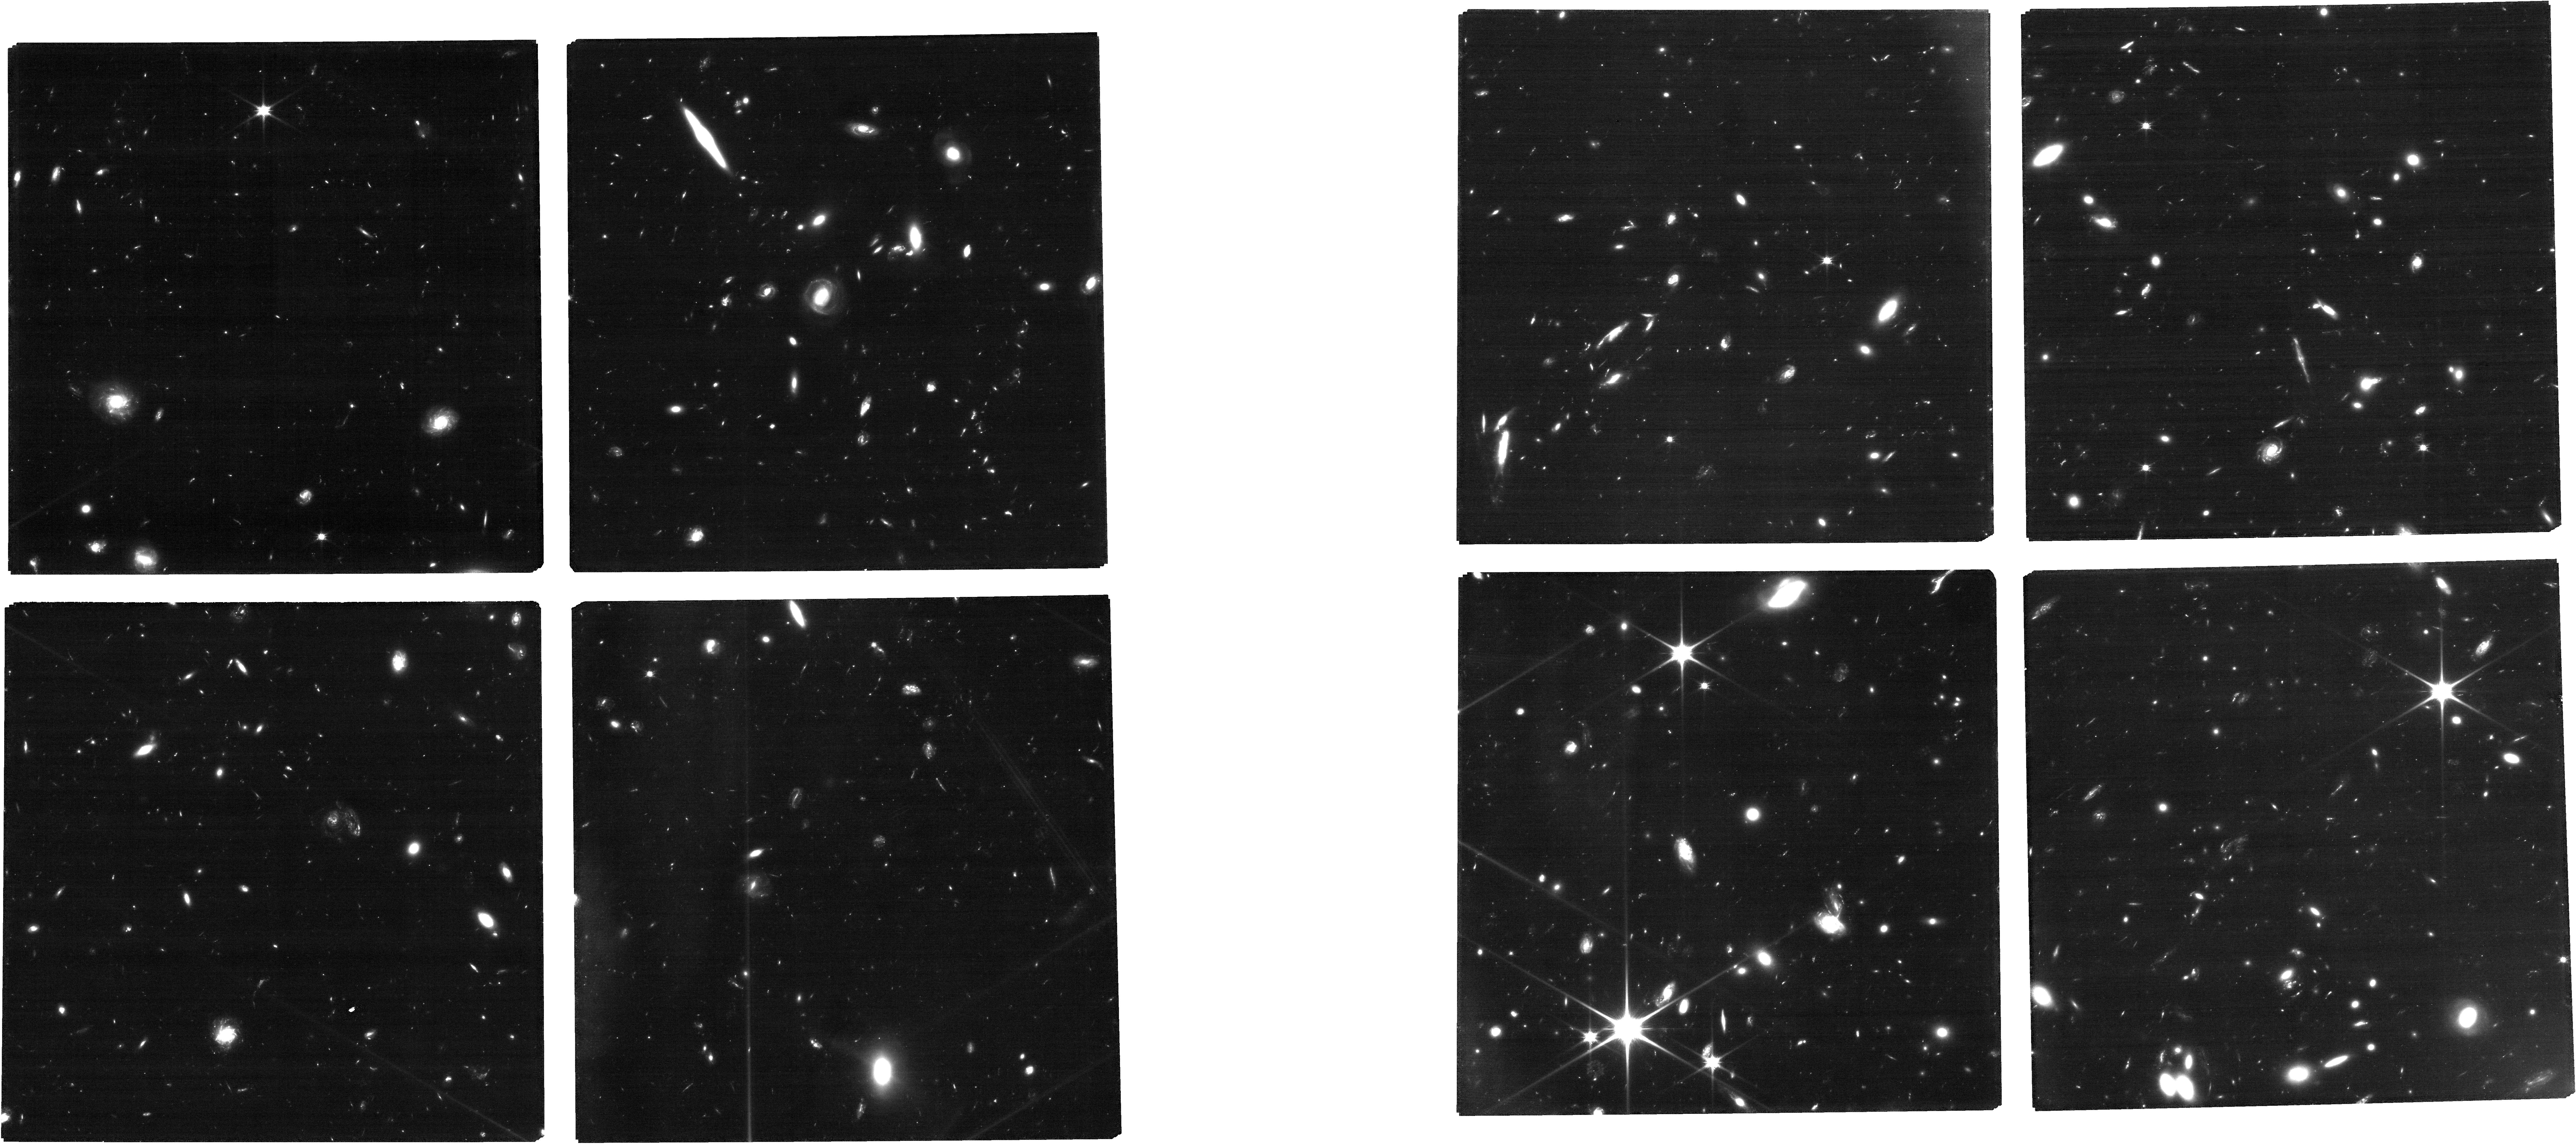
Target: ABELL2744
Instrument: NIRCAM
Filter: F090W
Exposure: 3.3 h
Observation ID: jw01324-o007_t001_nircam_clear-f090w

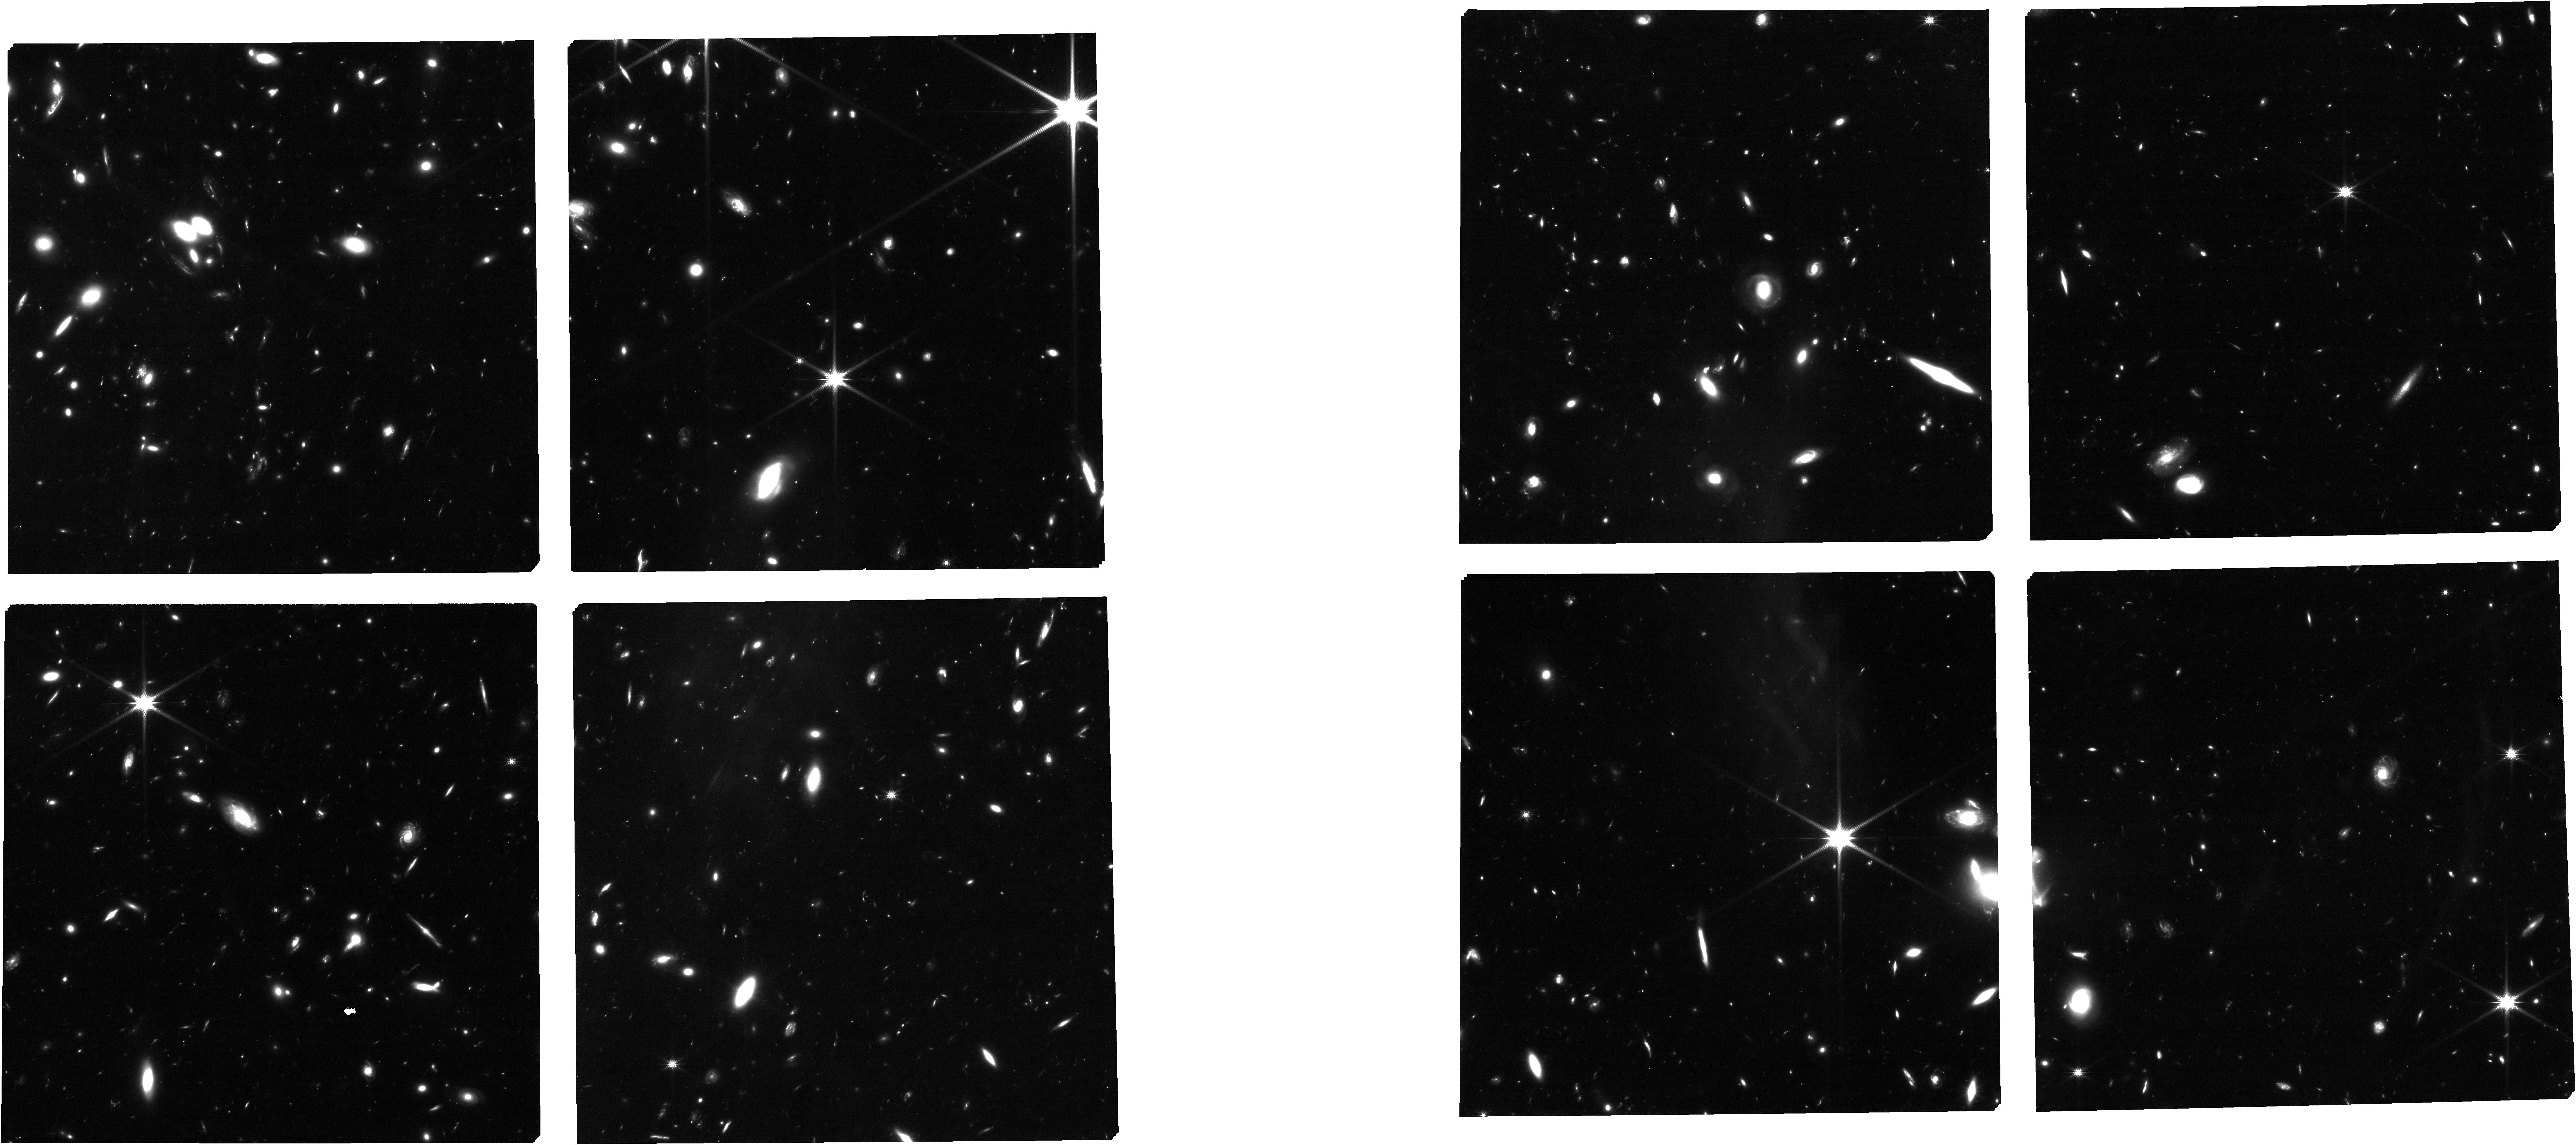
Target: MPTCAT092722
Instrument: NIRCAM
Filter: F150W
Exposure: 2.3 h
Observation ID: jw01324-o006_t002_nircam_clear-f150w

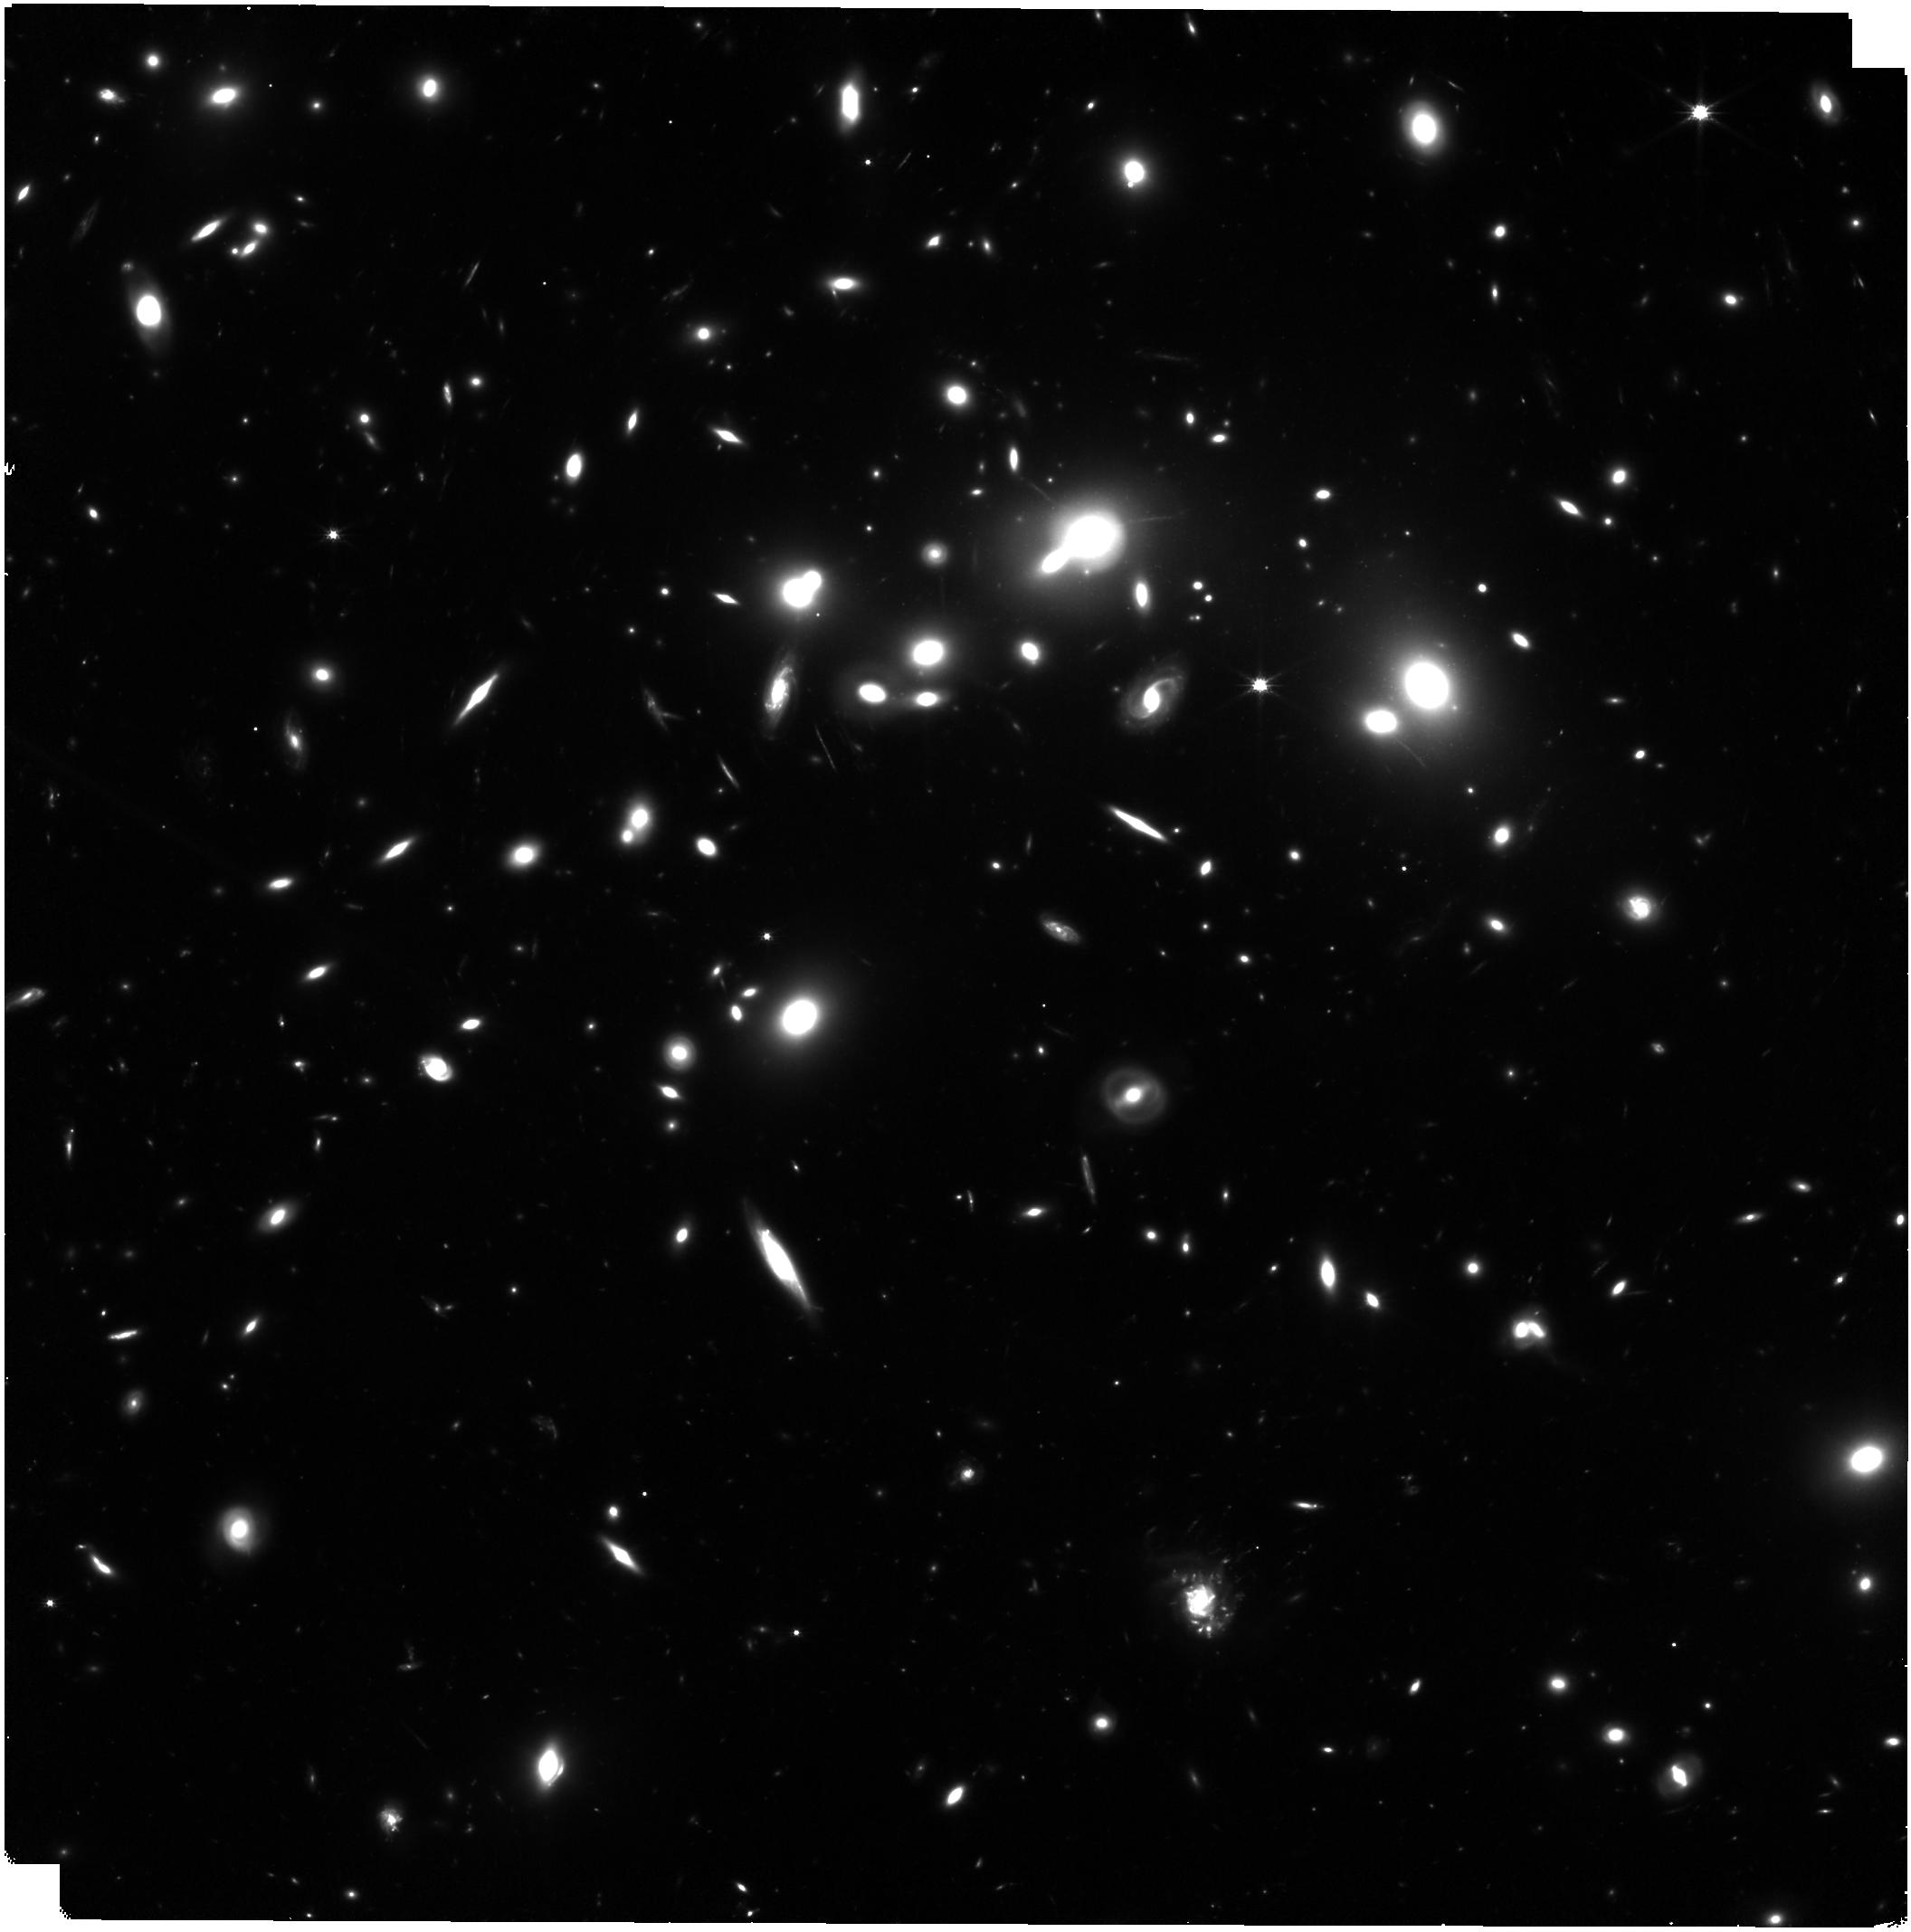
Target: ABELL2744
Instrument: NIRISS
Filter: CLEAR+F150W
Exposure: 46 min
Observation ID: jw01324-o007_t001_niriss_clear-f150w

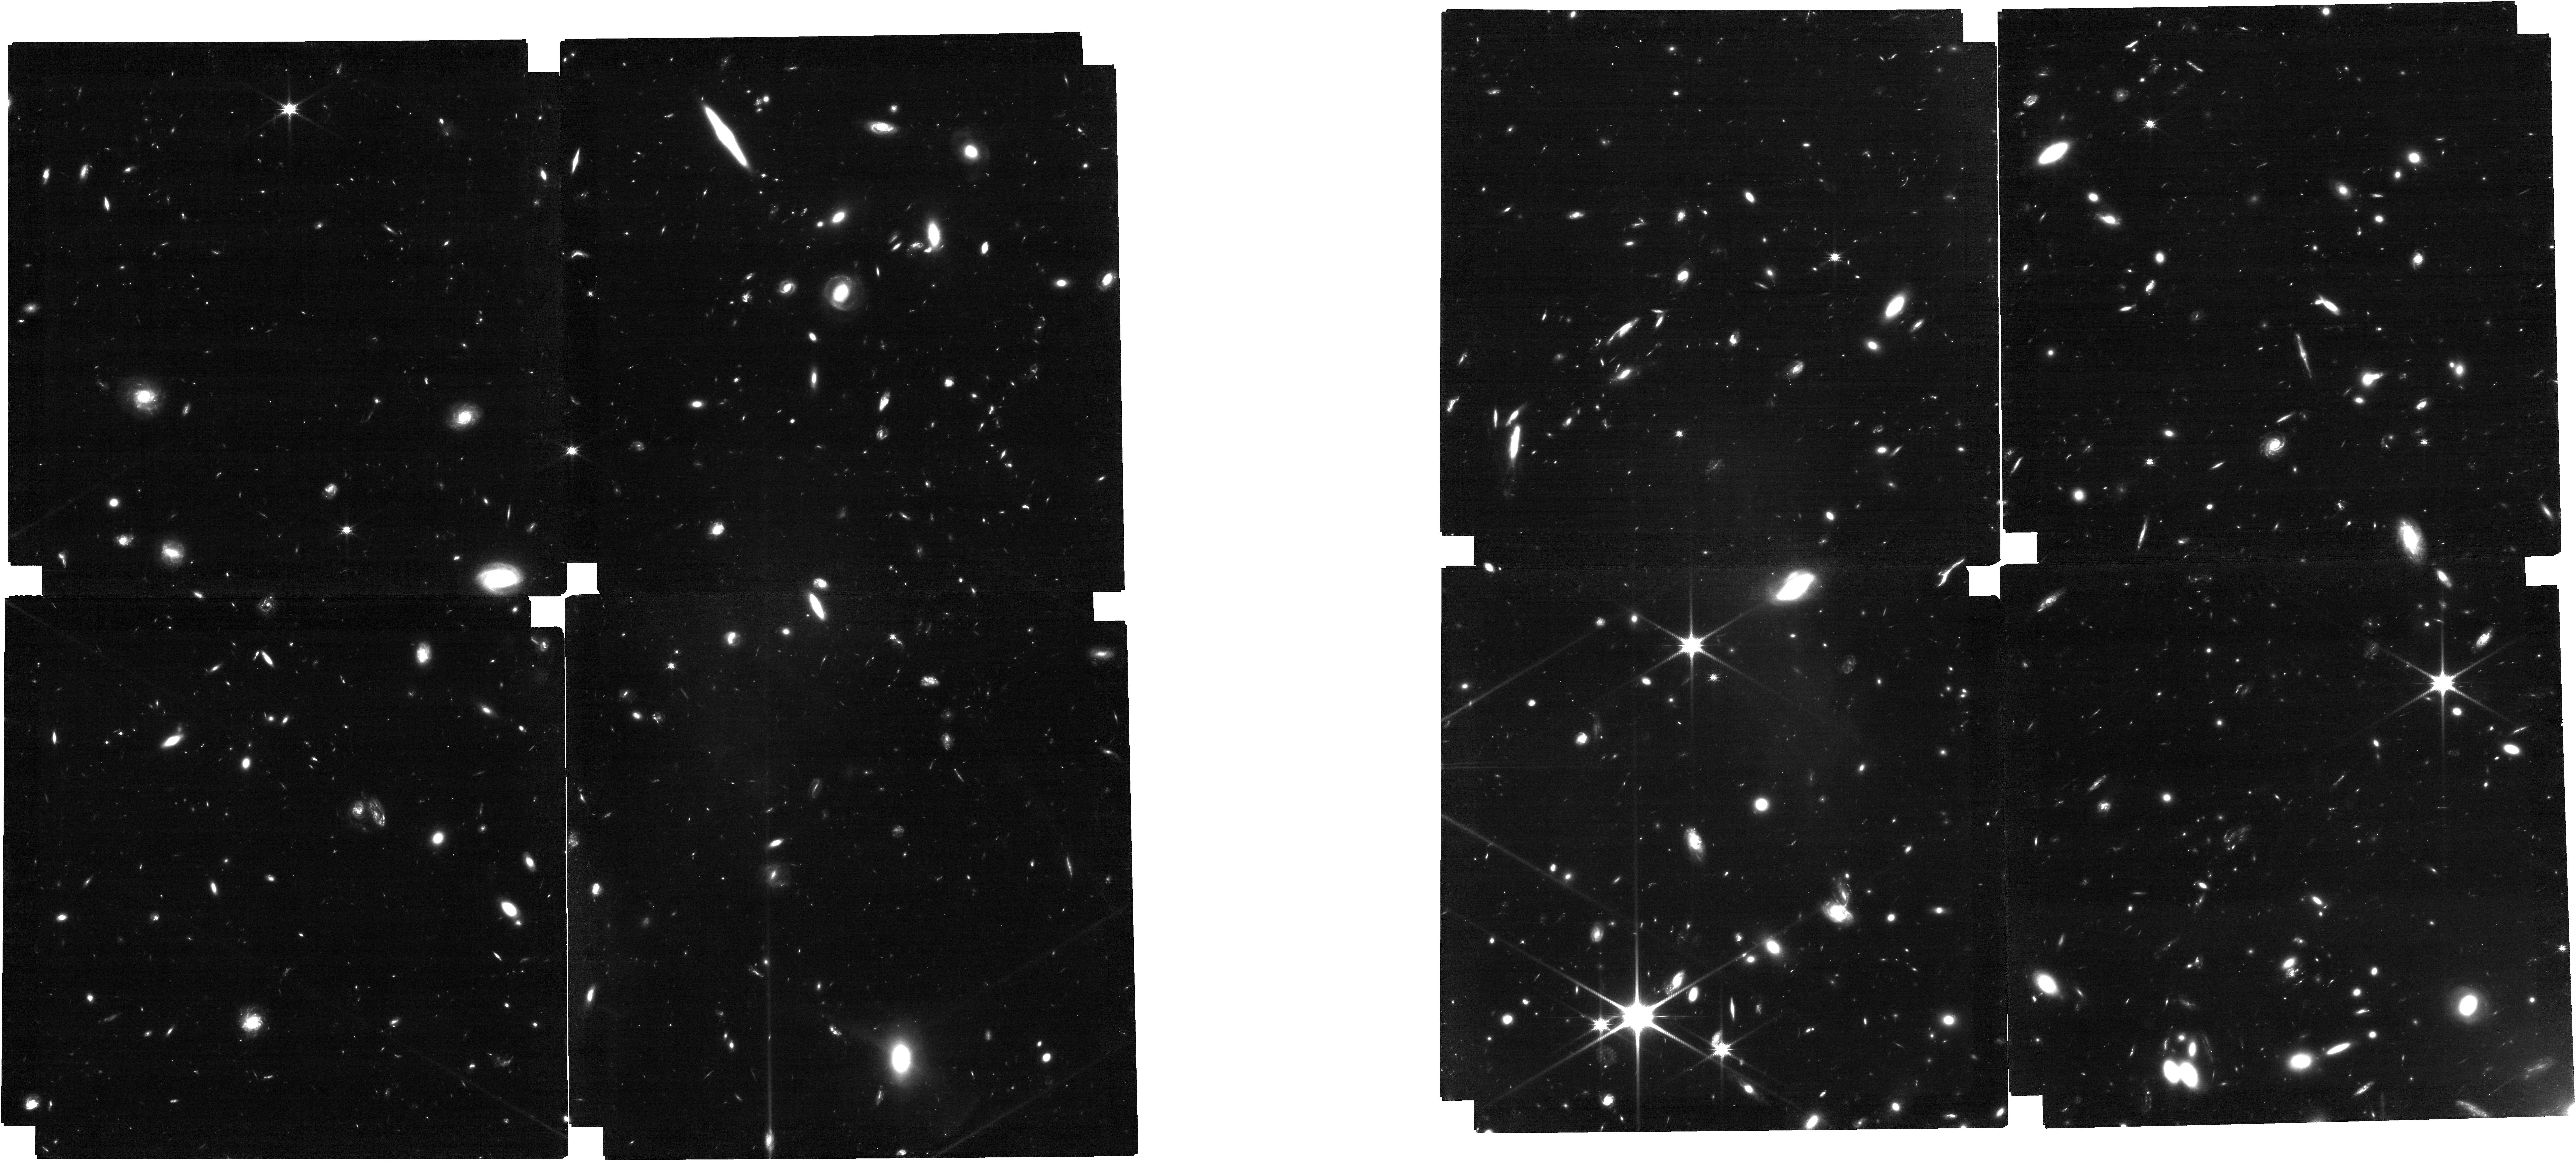
Target: ABELL2744
Instrument: NIRCAM
Filter: F115W
Exposure: 3.3 h
Observation ID: jw01324-o007_t001_nircam_clear-f115w

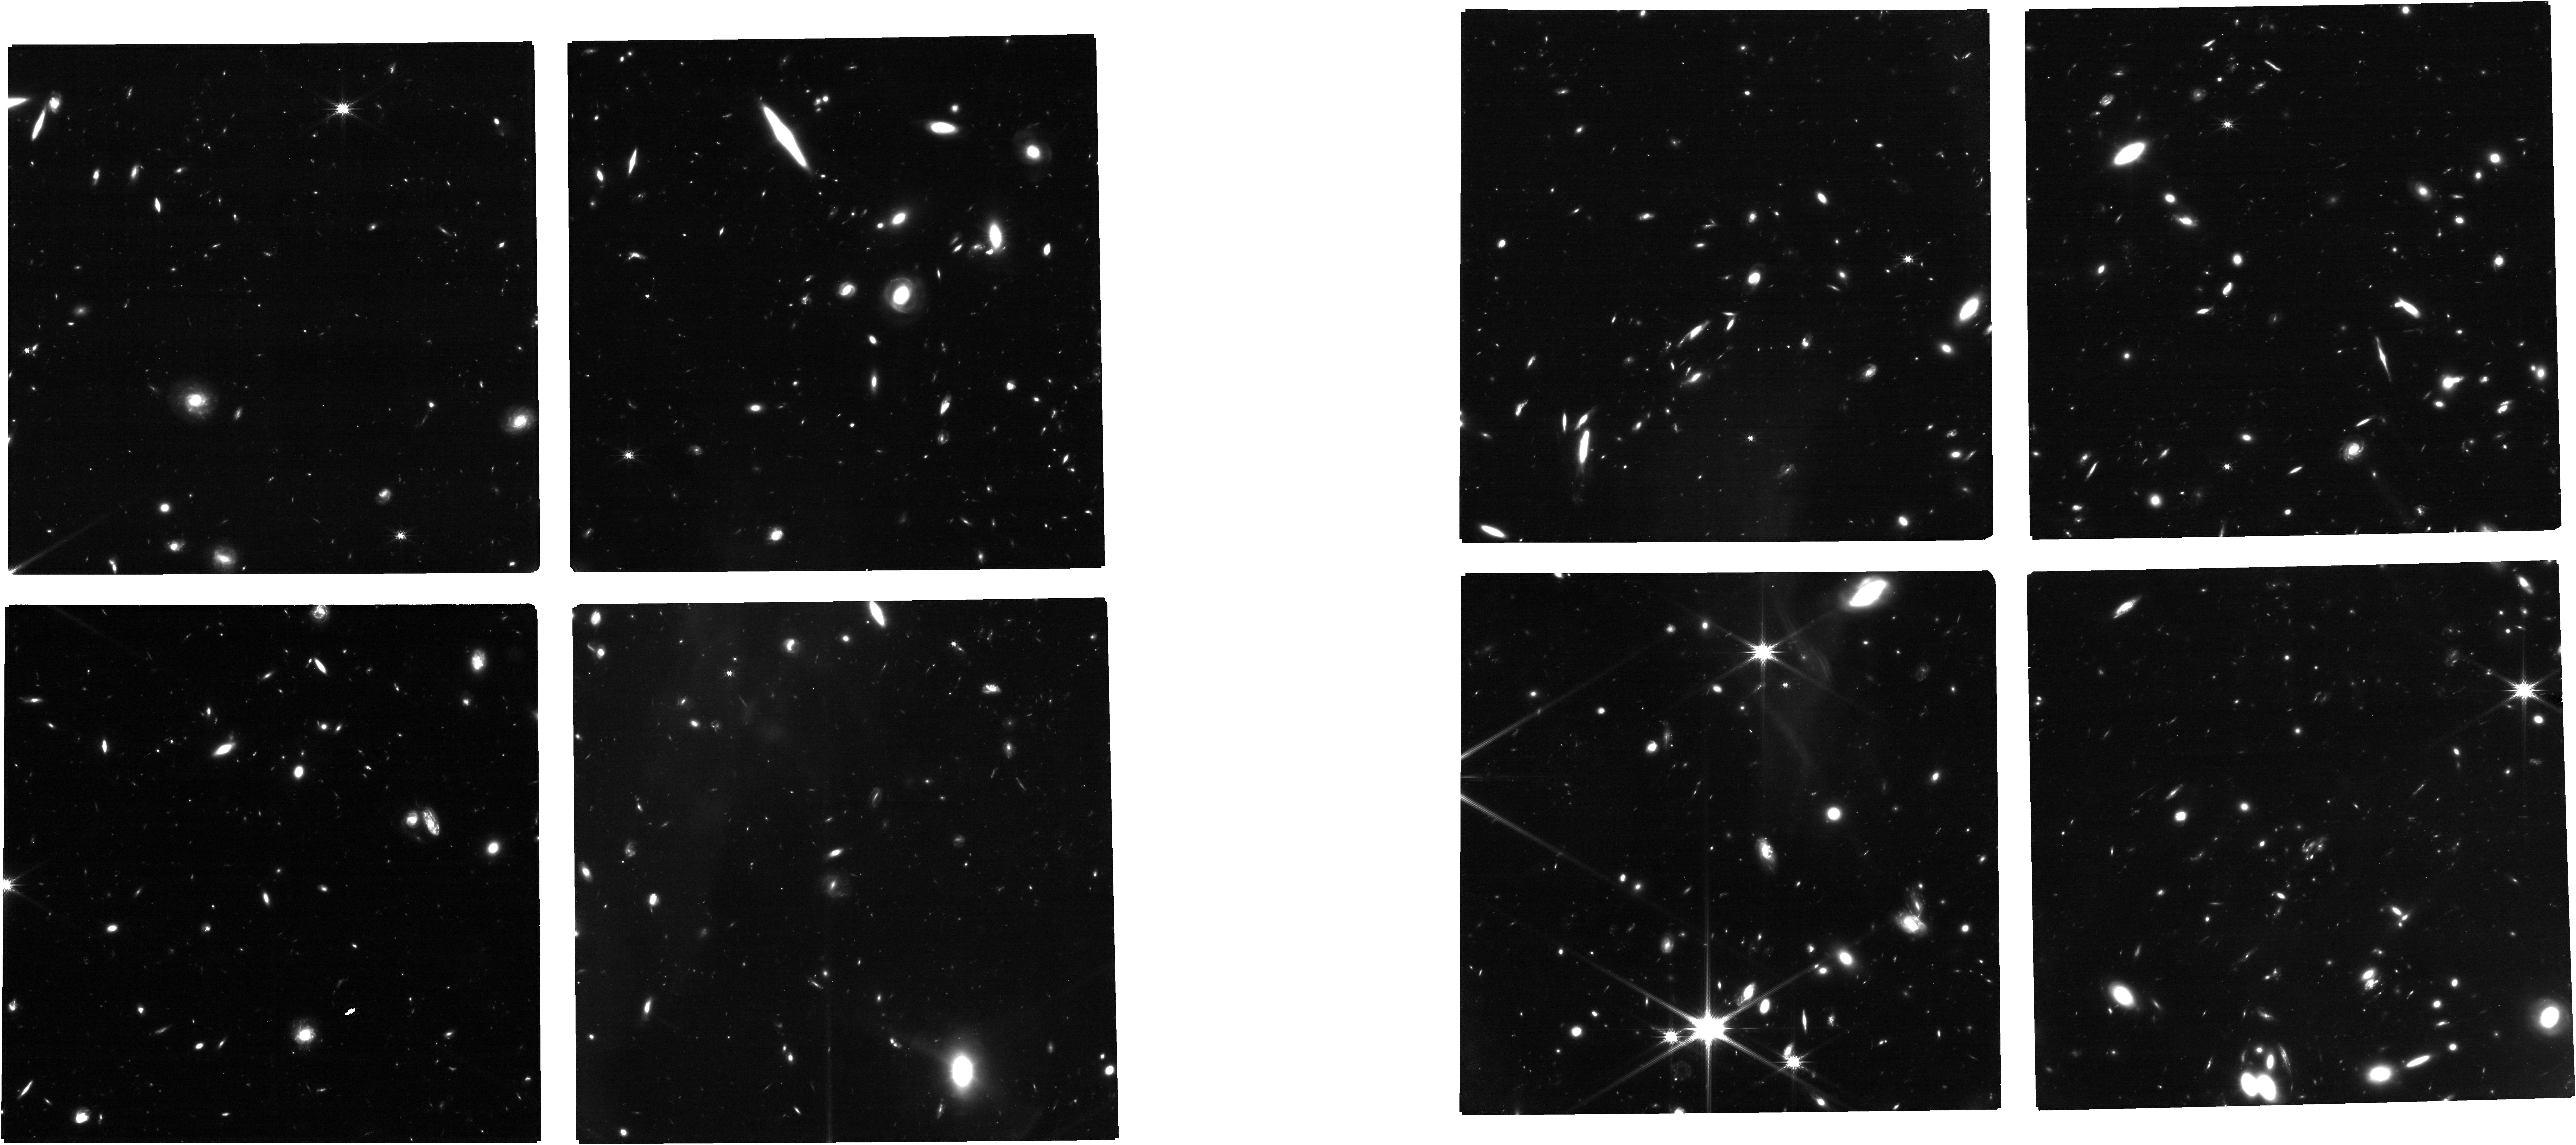
Target: ABELL2744
Instrument: NIRCAM
Filter: F200W
Exposure: 1.5 h
Observation ID: jw01324-o001_t001_nircam_clear-f200w

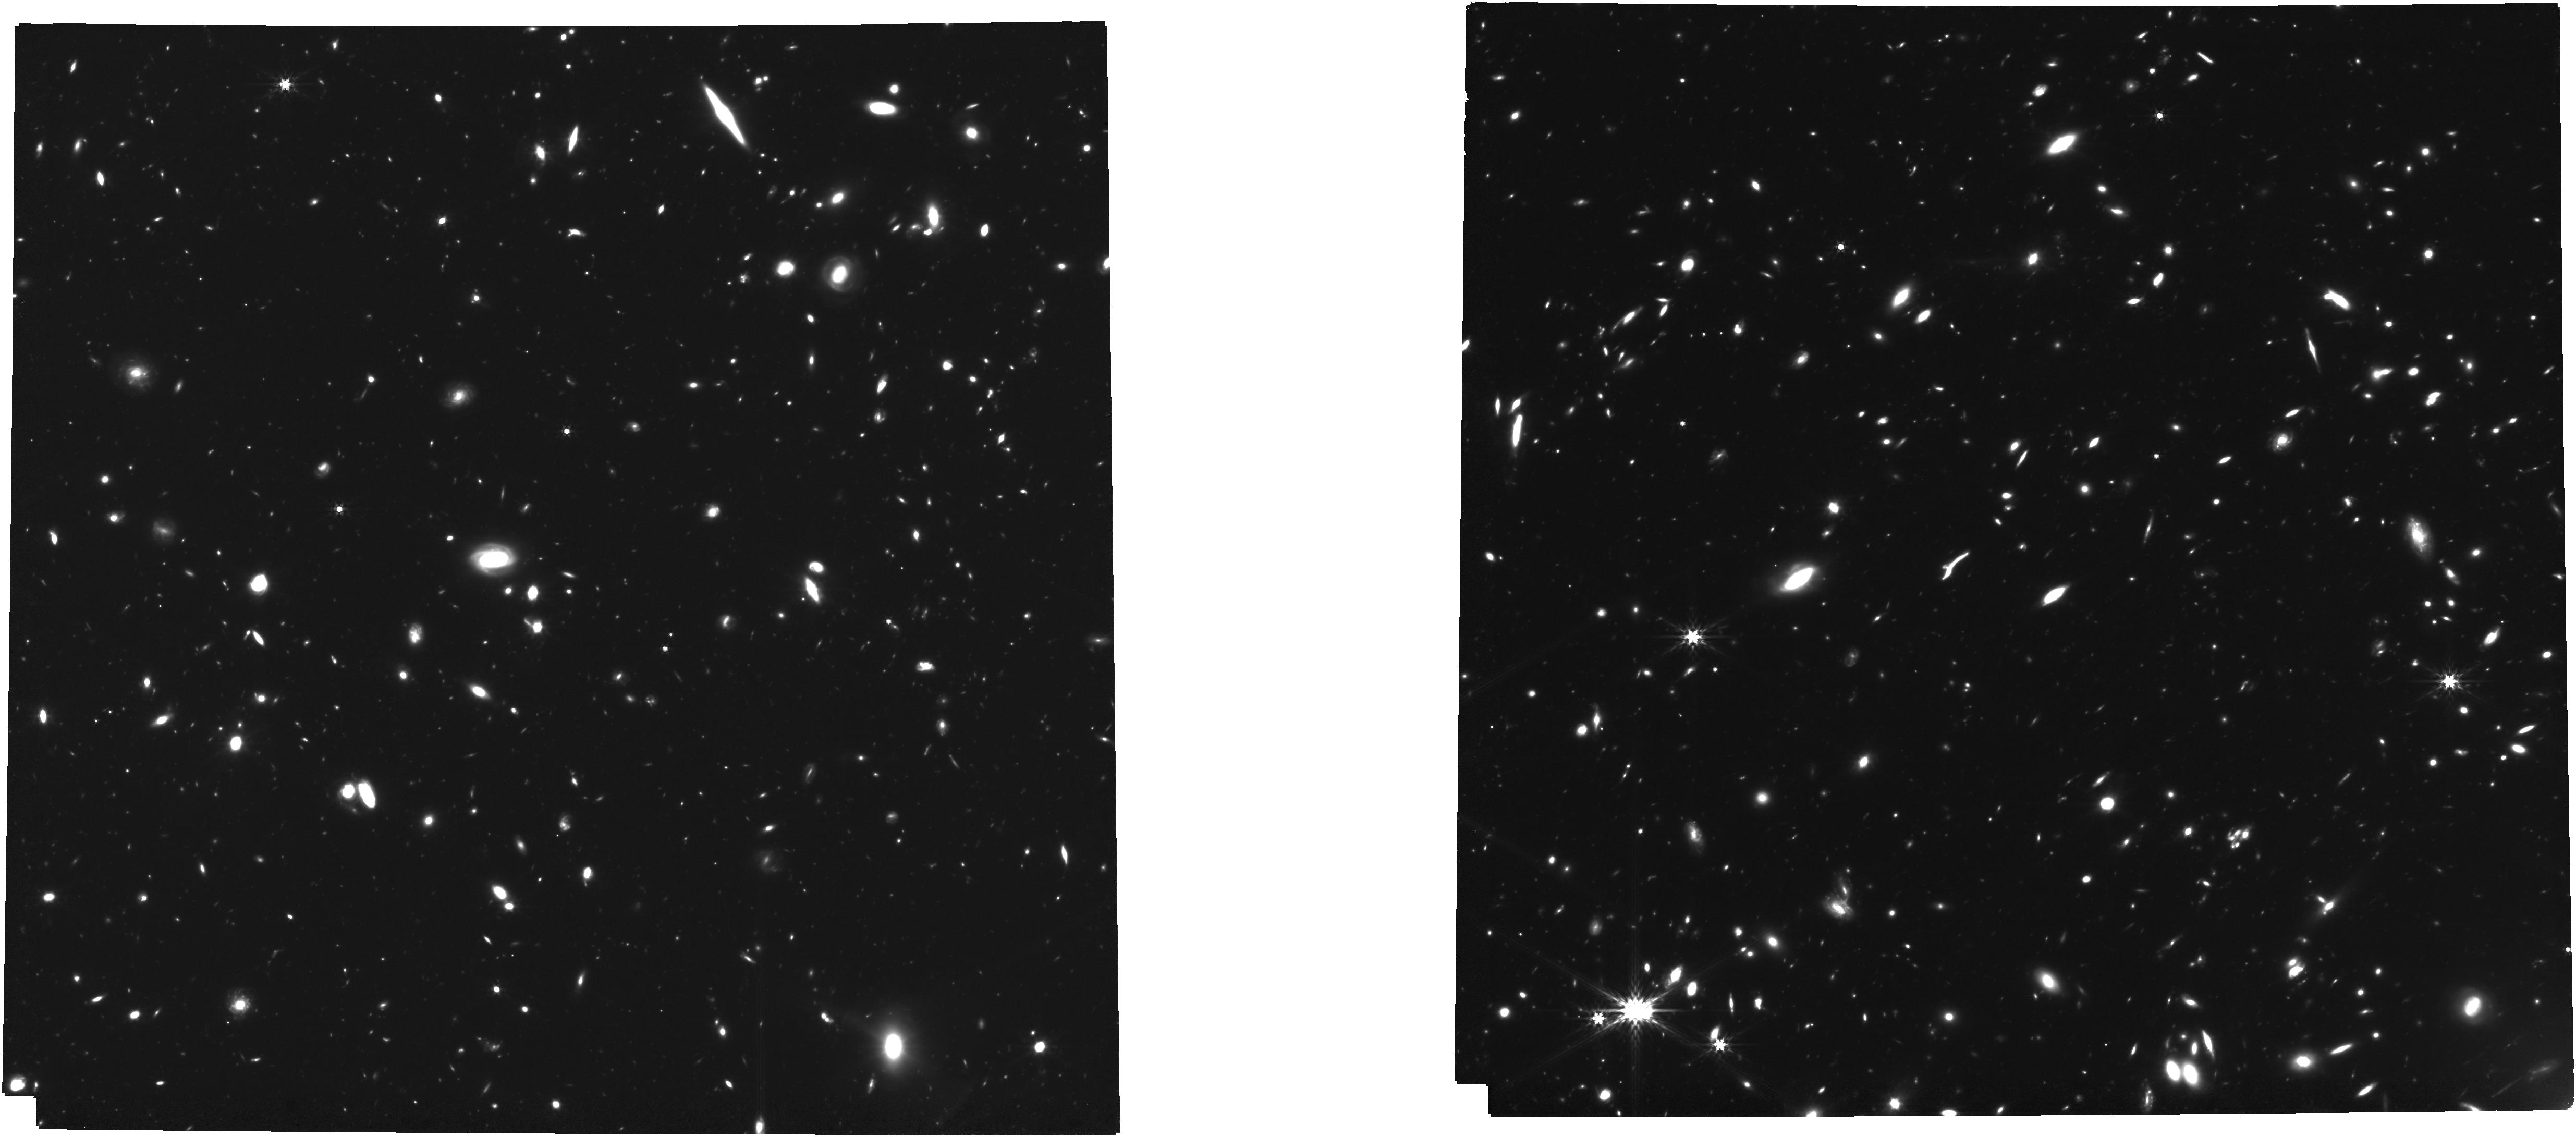
Target: ABELL2744
Instrument: NIRCAM
Filter: F444W
Exposure: 6.5 h
Observation ID: jw01324-o001_t001_nircam_clear-f444w

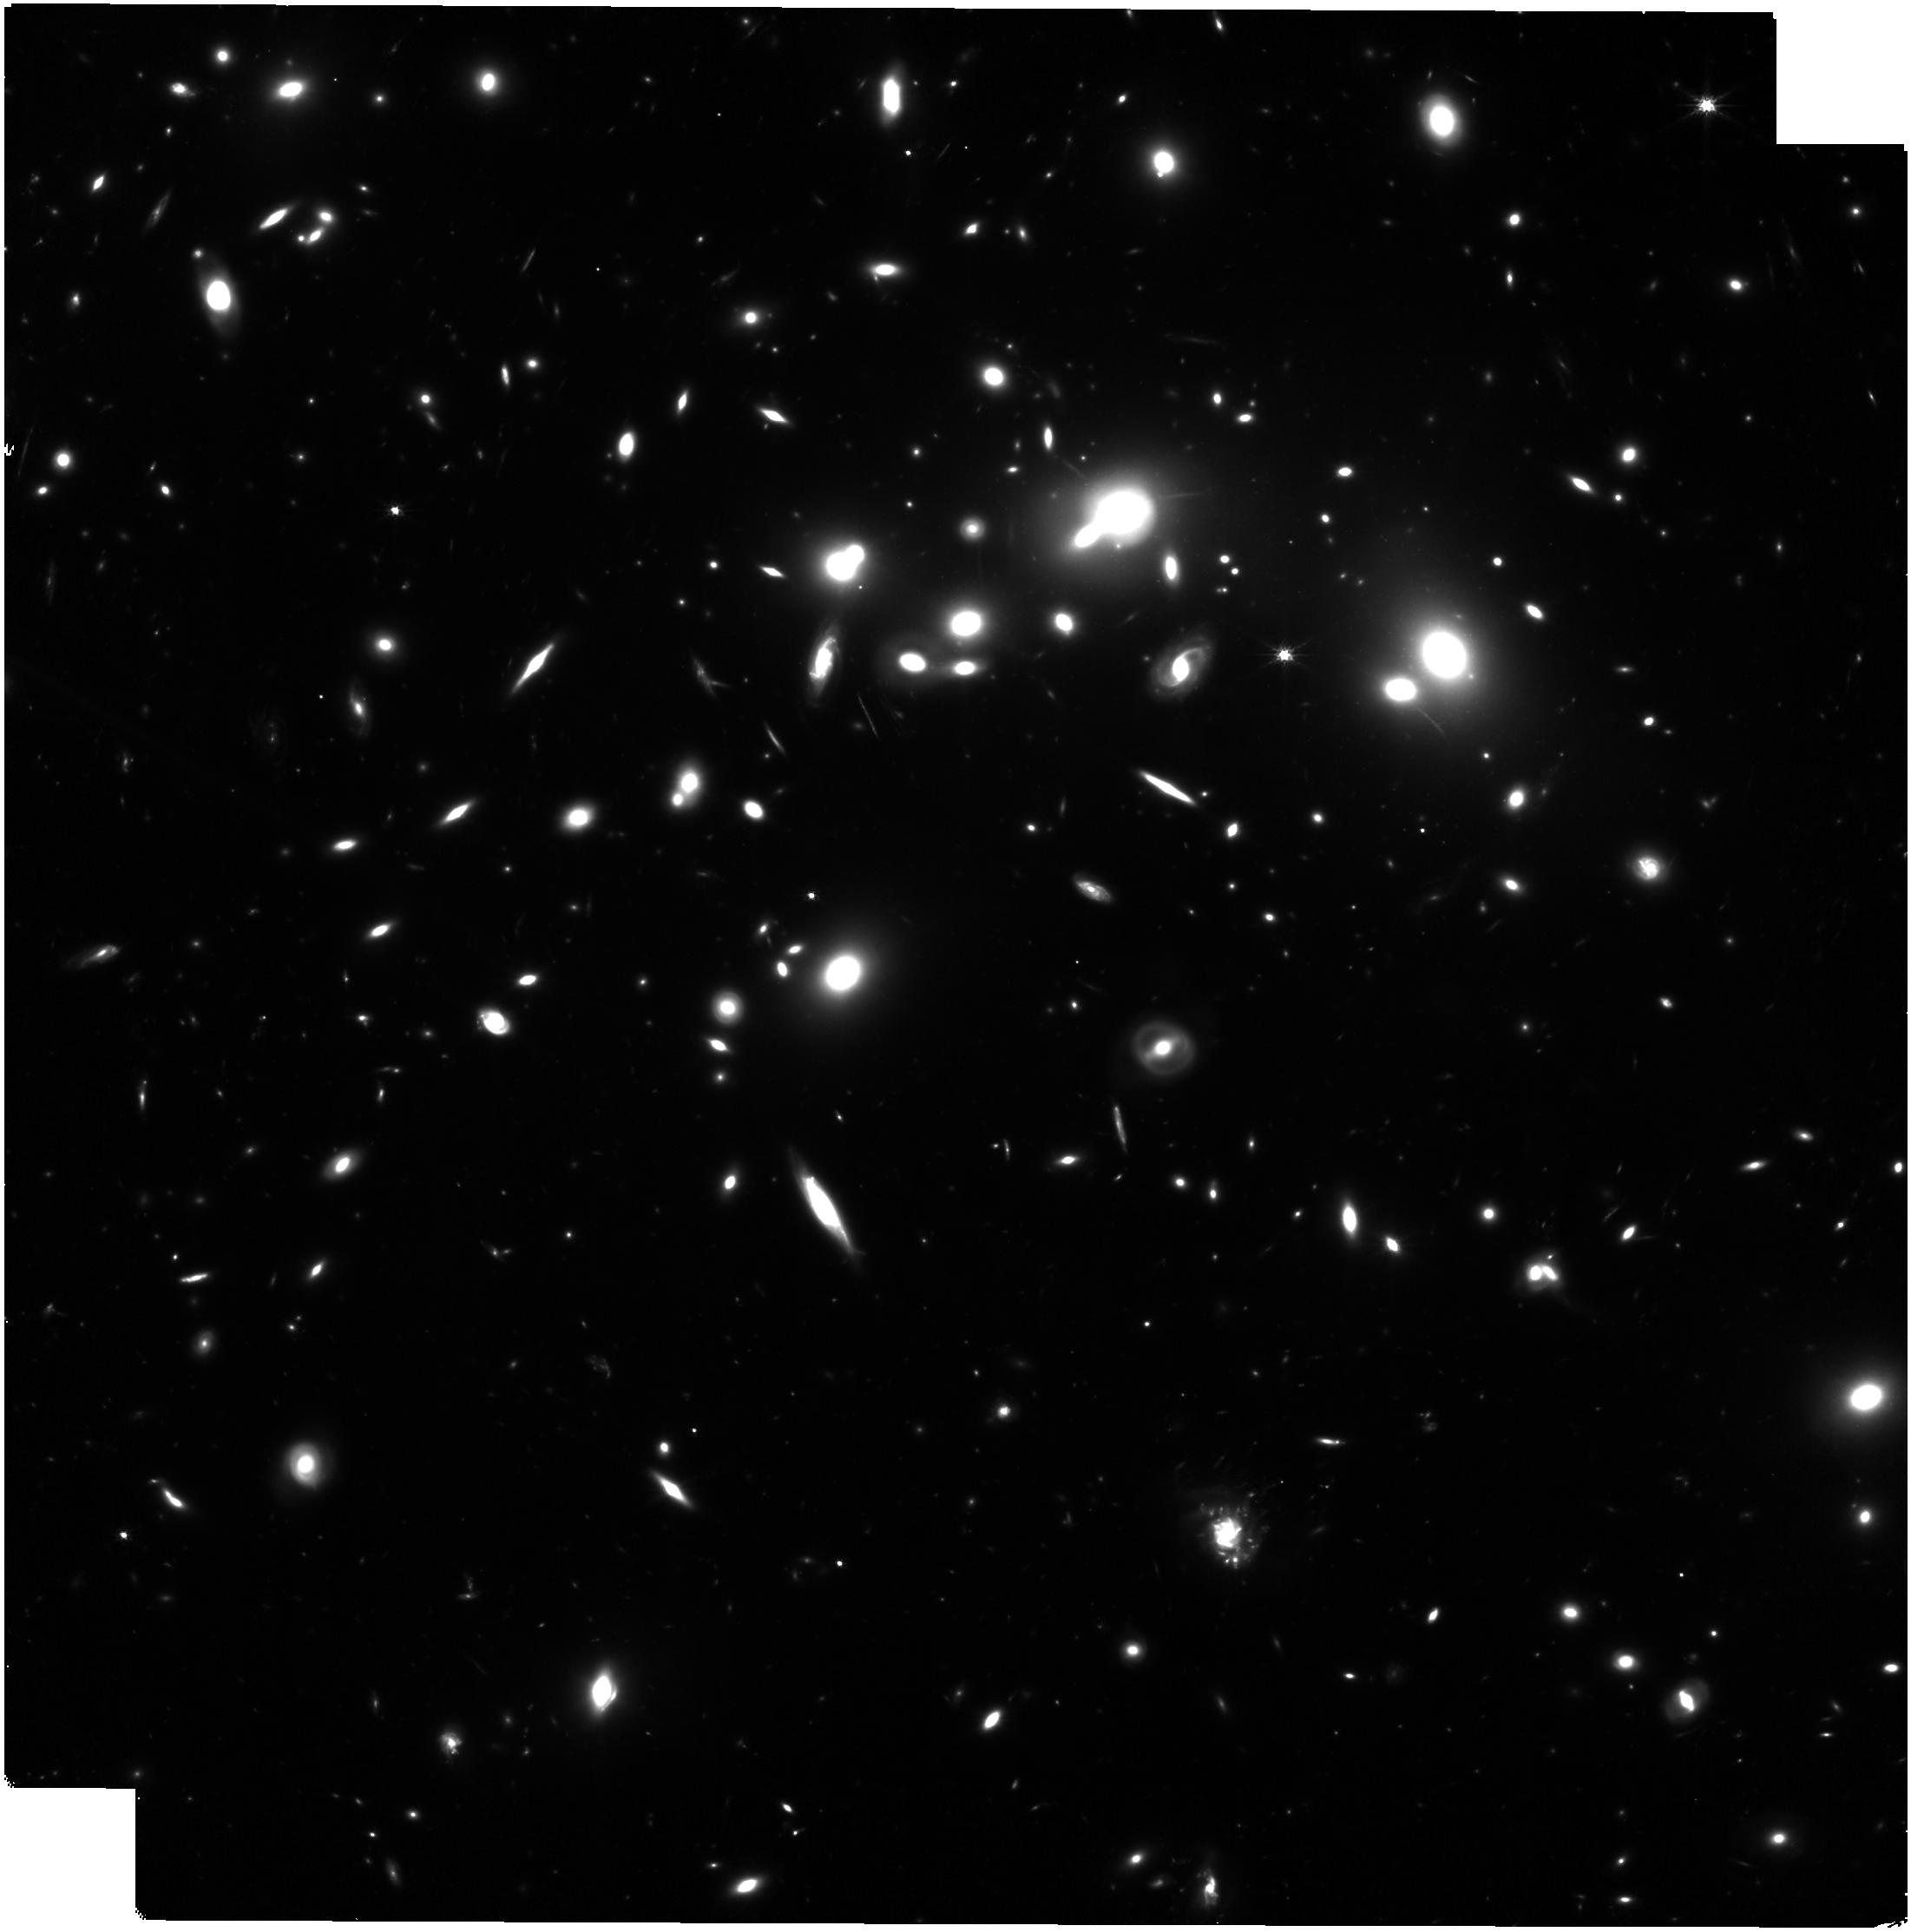
Target: ABELL2744
Instrument: NIRISS
Filter: CLEAR+F200W
Exposure: 46 min
Observation ID: jw01324-o001_t001_niriss_clear-f200w

Through the looking GLASS: a JWST exploration of galaxy formation and evolution from cosmic dawn to present day (PI: Treu, Tommaso L.)

We propose a carefully designed set of observations of the lensing cluster Abell 2744 to study intrinsically faint magnified galaxies from the epoch of reionization to redshift of 1, demonstrating and characterizing complementary spectroscopic modes with NIRSPEC and NIRISS. The observations are designed to address the questions: 1) when did reionization happen and what were the sources of reionizing photons? 2) How do baryons cycle in and out of galaxies? This dataset with deep spectroscopy on the cluster and deep multiband NIRCAM imaging in parallel will enable a wealth of investigations and will thus be of interest to a broad section of the astronomical community. The dataset will illustrate the power and challenges of: 1) combining rest frame UV and optical NIRSPEC spectroscopy for galaxies at the epoch of reionization, 2) obtaining spatially resolved emission line maps with NIRISS, 3) combining NIRISS and NIRSPEC spectroscopy. Building on our extensive experience with HST stlitless spectroscopy and imaging in clusters of galaxies as part of the GLASS, WISP, SURFSUP, and ASTRODEEP projects, we will provide the following science-enabling products to the community: 1) quantitative comparison of spatially resolved (NIRISS) and spectrally resolved (NIRSPEC) spectroscopy, 2) Object based interactive exploration tools for multi-instrument datasets, 3) Interface for easy forced extraction of slitless spectra based on coordinates, 4) UV-optical spectroscopic templates of high redshift galaxies, 5) NIRCAM parallel catalogs and a list of 26 z>=9 dropouts for spectroscopic follow-up in Cycle-2. This proposal is the follow-up to NoI number 26.